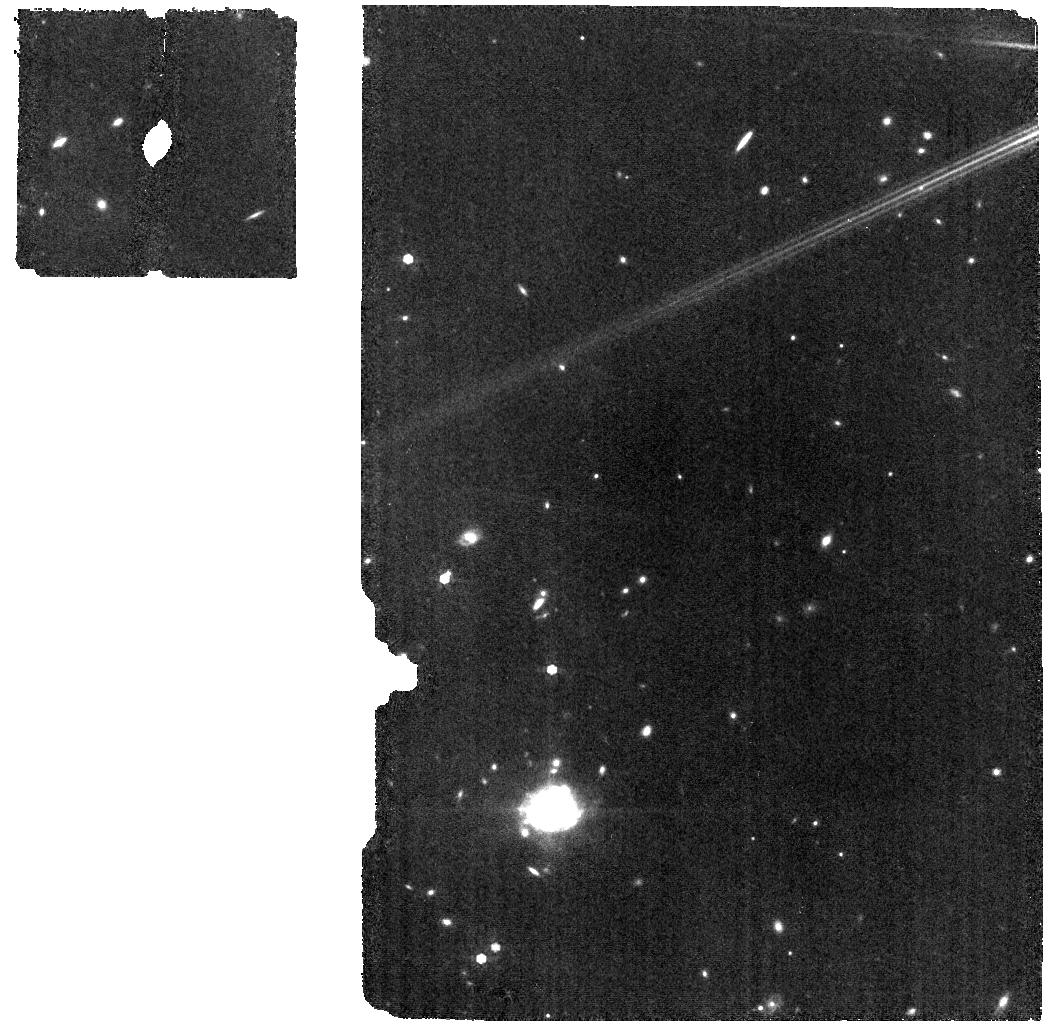
Target: HD163466
Instrument: MIRI
Filter: F770W
Exposure: 6 min
Observation ID: jw01539-o113_t003_miri_f770w

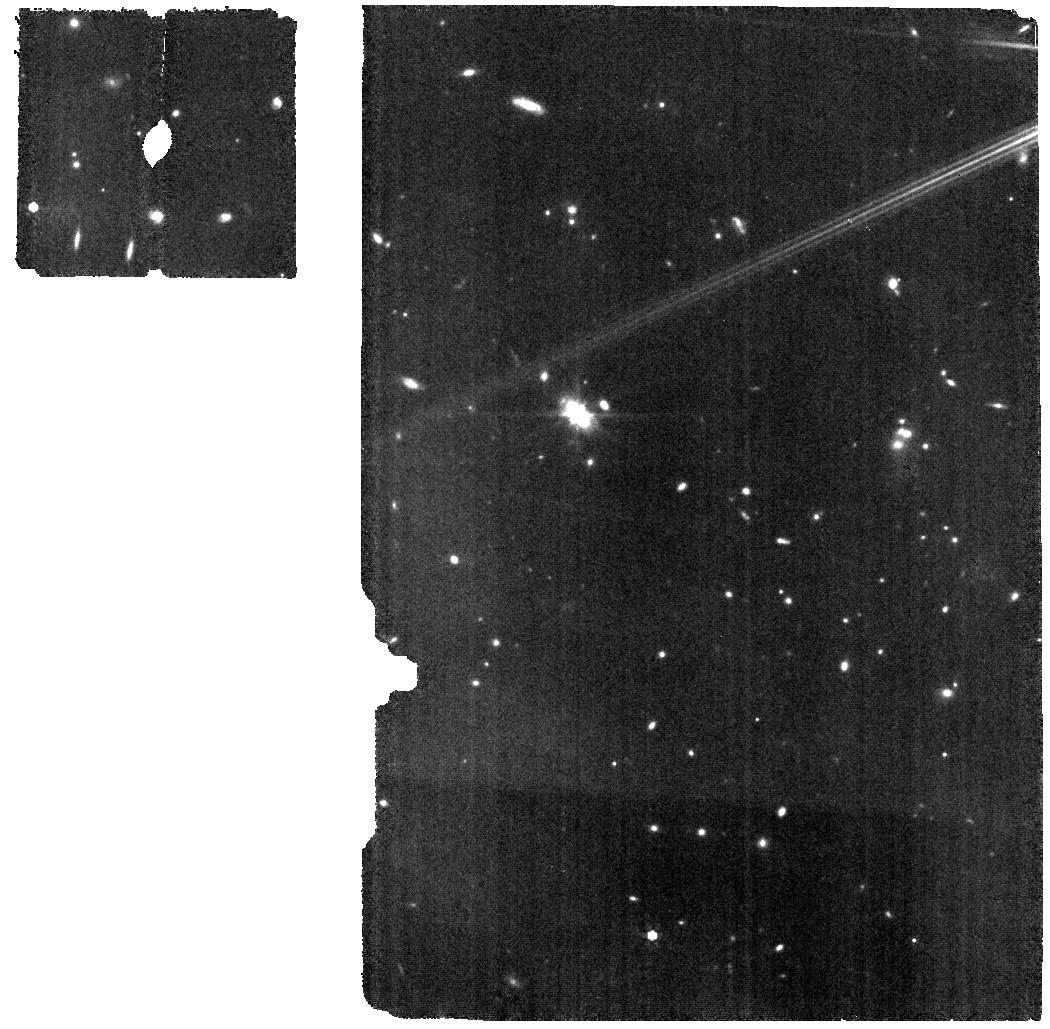
Target: HD163466
Instrument: MIRI
Filter: F770W
Exposure: 6 min
Observation ID: jw01539-o006_t003_miri_f770w

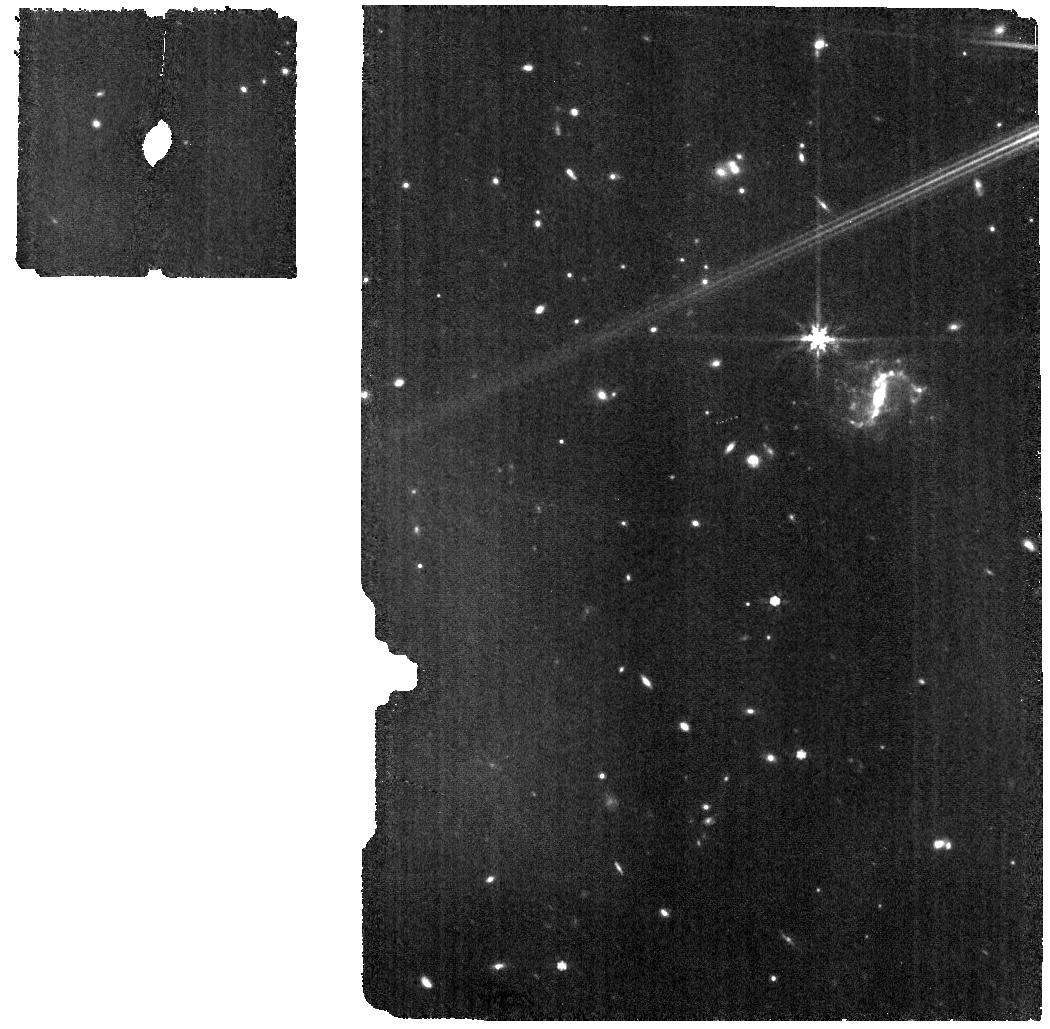
Target: HD163466
Instrument: MIRI
Filter: F770W
Exposure: 6 min
Observation ID: jw01539-o018_t003_miri_f770w

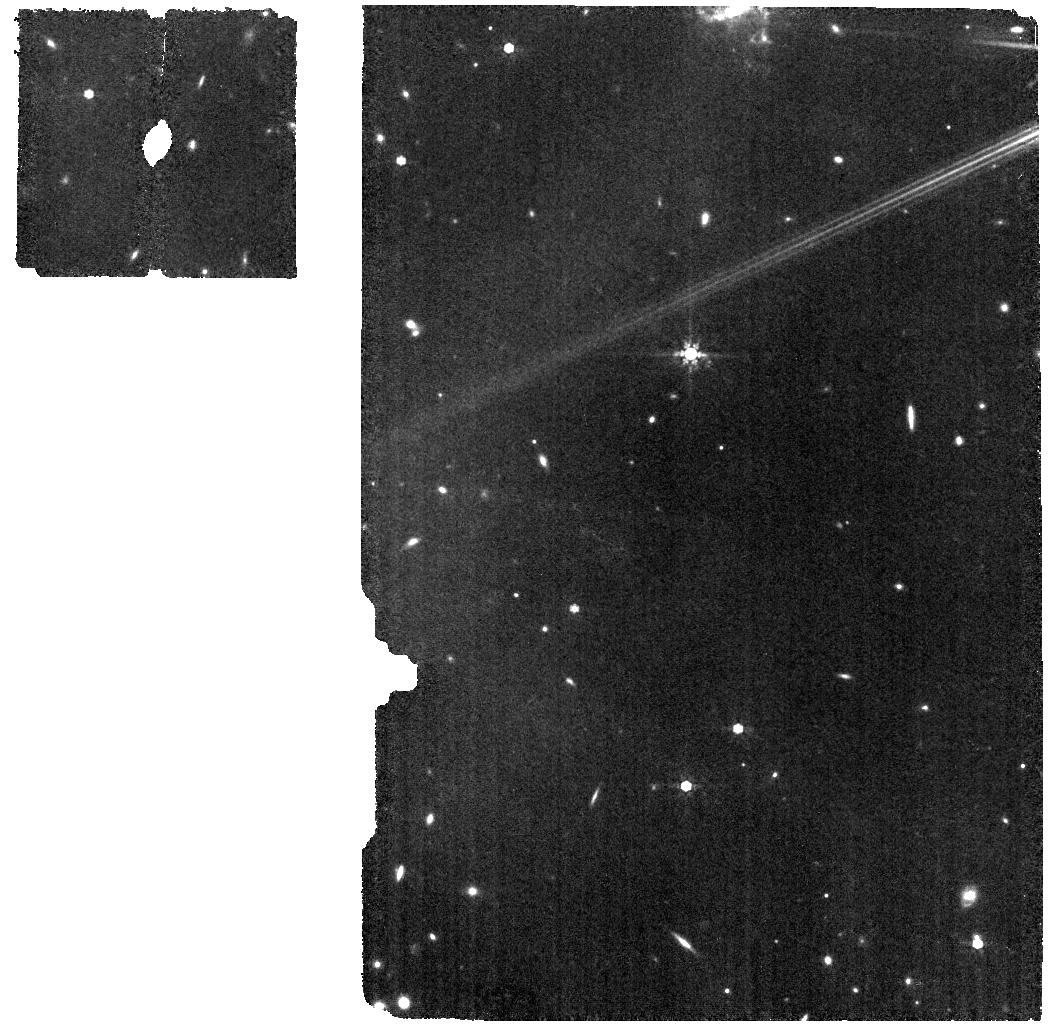
Target: HD163466
Instrument: MIRI
Filter: F770W
Exposure: 6 min
Observation ID: jw01539-o016_t003_miri_f770w

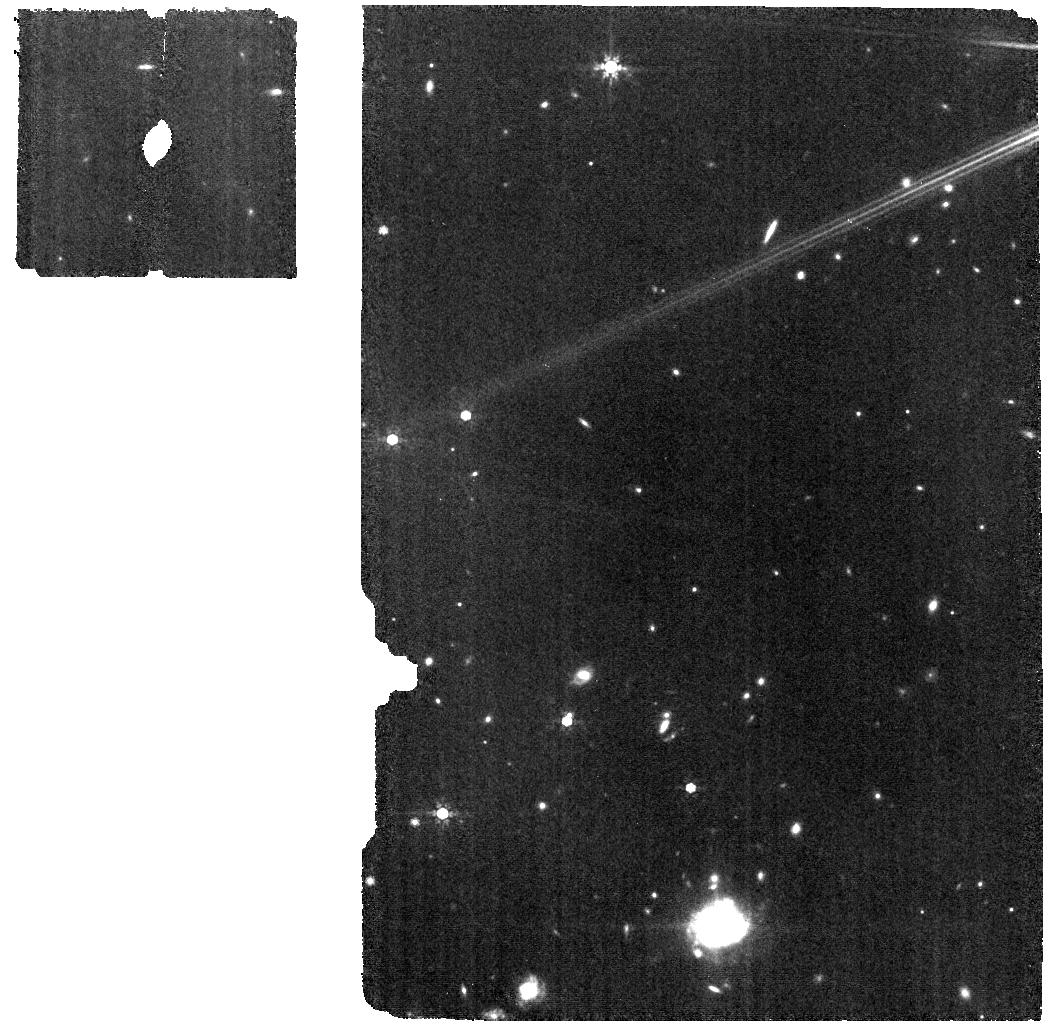
Target: HD163466
Instrument: MIRI
Filter: F770W
Exposure: 6 min
Observation ID: jw01539-o015_t003_miri_f770w

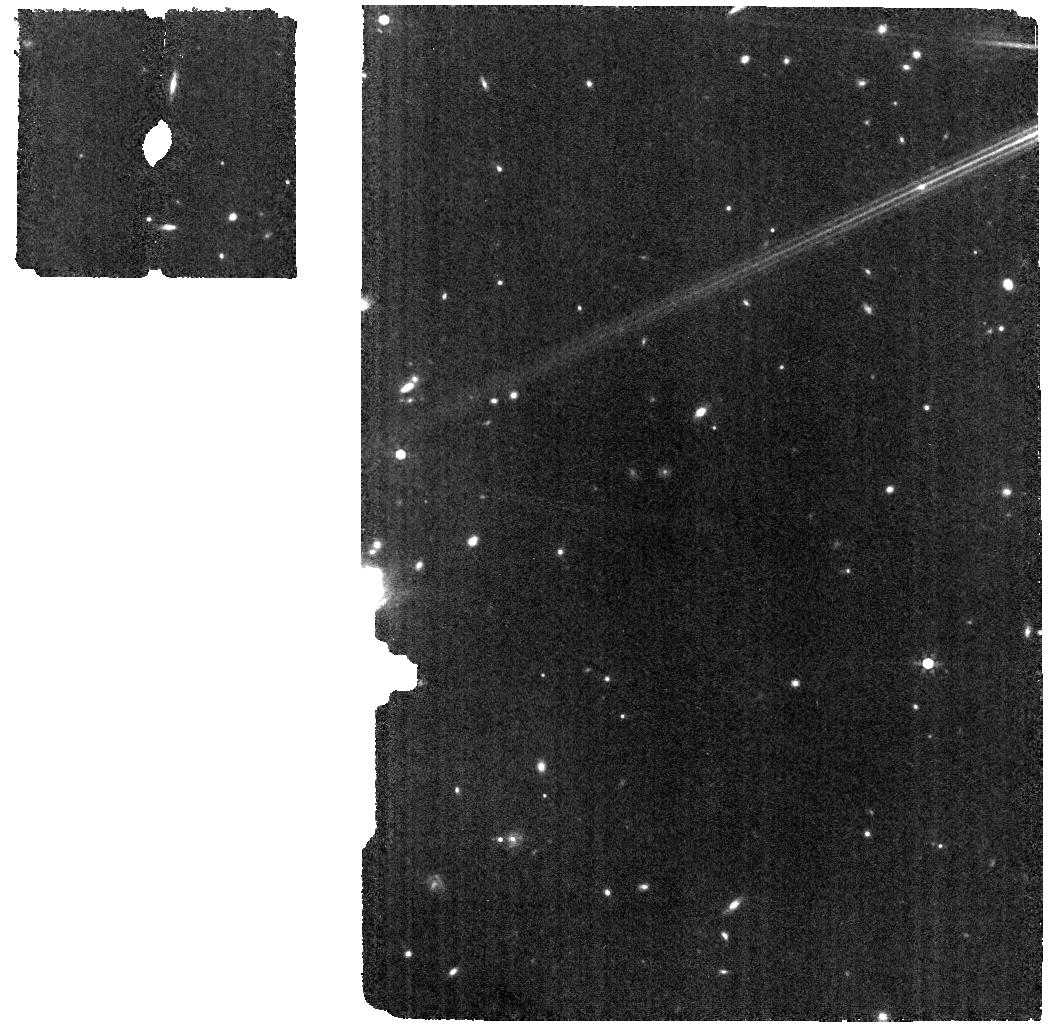
Target: HD163466
Instrument: MIRI
Filter: F770W
Exposure: 6 min
Observation ID: jw01539-o014_t003_miri_f770w

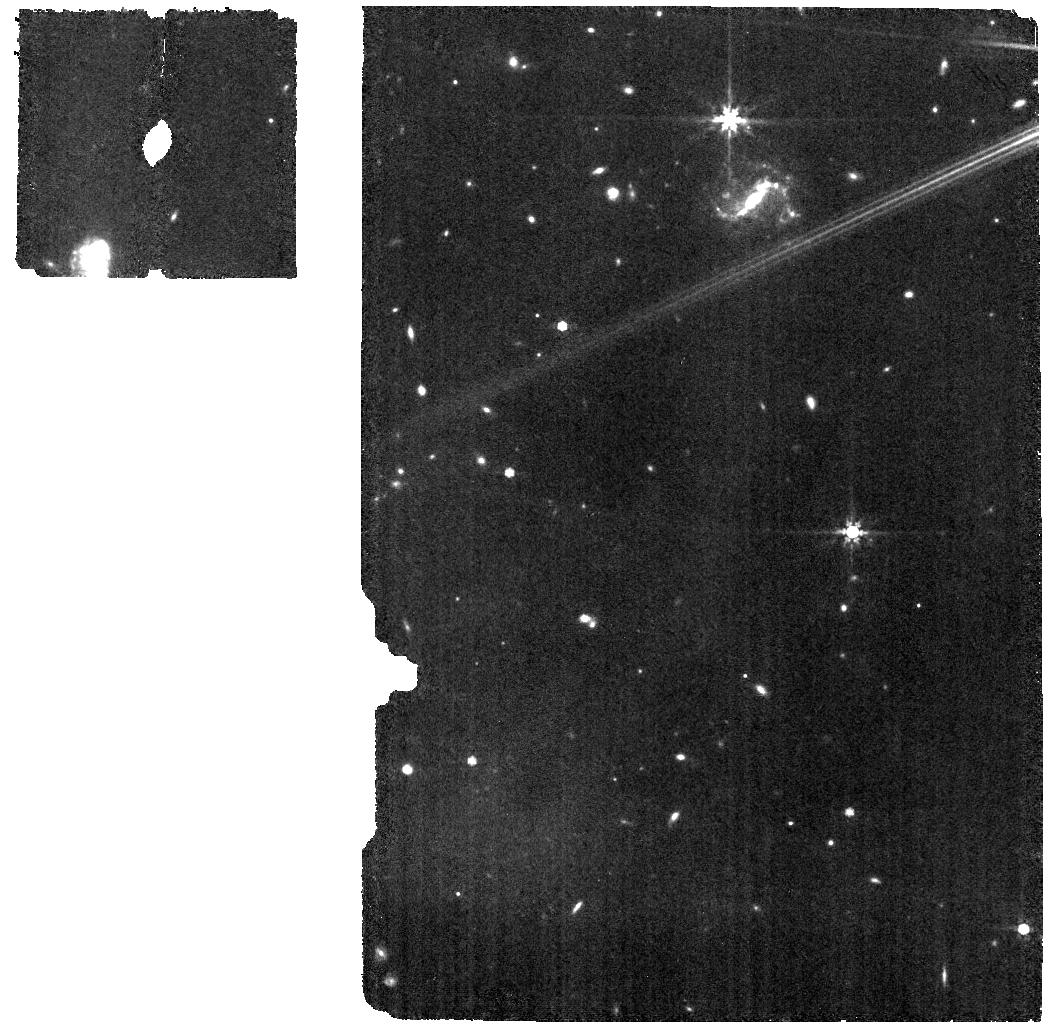
Target: HD163466
Instrument: MIRI
Filter: F770W
Exposure: 6 min
Observation ID: jw01539-o017_t003_miri_f770w

Absolute Flux Calibration (Repeatability)ision (PI: Gordon, Karl D.)

This program obtains repeated observations of two stars as part of the JWST absolute flux calibration effort. This effort uses all JWST instruments to provide absolute flux calibration for all JWST modes (filters, gratings, etc). The combined nature of this effort is to ensure the highest quality flux calibration internal to and between instruments and to carry out the observations efficiently. This program provides observations of two stars spread throughout the year to measure the repeatability of JWST observations. The aim is to observe in one filter/grating/etc per detector to measure how repeatable an observation is in instrument units. The expectation is that the repeatability is set at the detector level. This calibration program is provisional and may change in response to system developments and final science program.